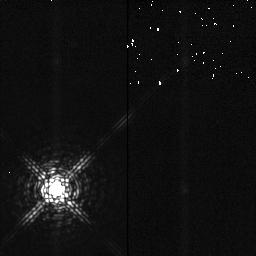
Target: SAO146868
Instrument: NICMOS/NIC2
Filter: F204M
Exposure: 2 min
Observation ID: n4be06040

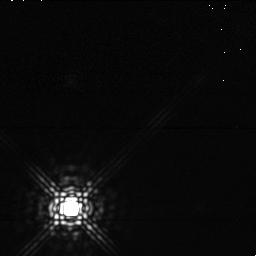
Target: SAO146868
Instrument: NICMOS/NIC1
Filter: F165M
Exposure: 1 min
Observation ID: n4be06030

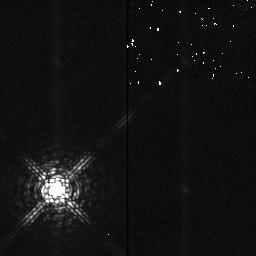
Target: SAO146868
Instrument: NICMOS/NIC2
Filter: F204M
Exposure: 2 min
Observation ID: n4be54010

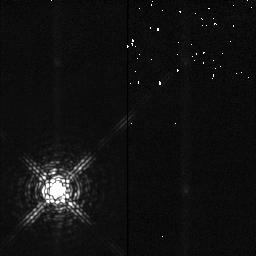
Target: SAO146868
Instrument: NICMOS/NIC2
Filter: F204M
Exposure: 2 min
Observation ID: n4be52010

High Resolution Imaging of Io (PI: Terrile, Richard J)

The technique of super-resolution imaging will be used to obtain near-IR images of Io with sufficient resolution to map the surface on this volcanically active satellite of Jupiter. A series of four images in each filter will be recorded with 4 -point square dithering a distance of 91.5 pixel offsets (~4''). This will provide a well-sampled data set that will be used to reconstruct images of higher resolution. The use of several filters should provide some insight into the distribution and time variablity of specific mineralogical species. These data will distinguish H2S and SO2 surface features and monitor the eruption of materials onto Io's surface. Io will be imaged at longitudes corresponding to the trailing and leading hemispheres. A third orbit, placed on hold, will be used to map one of these a second time to look for time variability of the distribution of surface deposits. Calibration of the point spread function will be made on a nearby star.